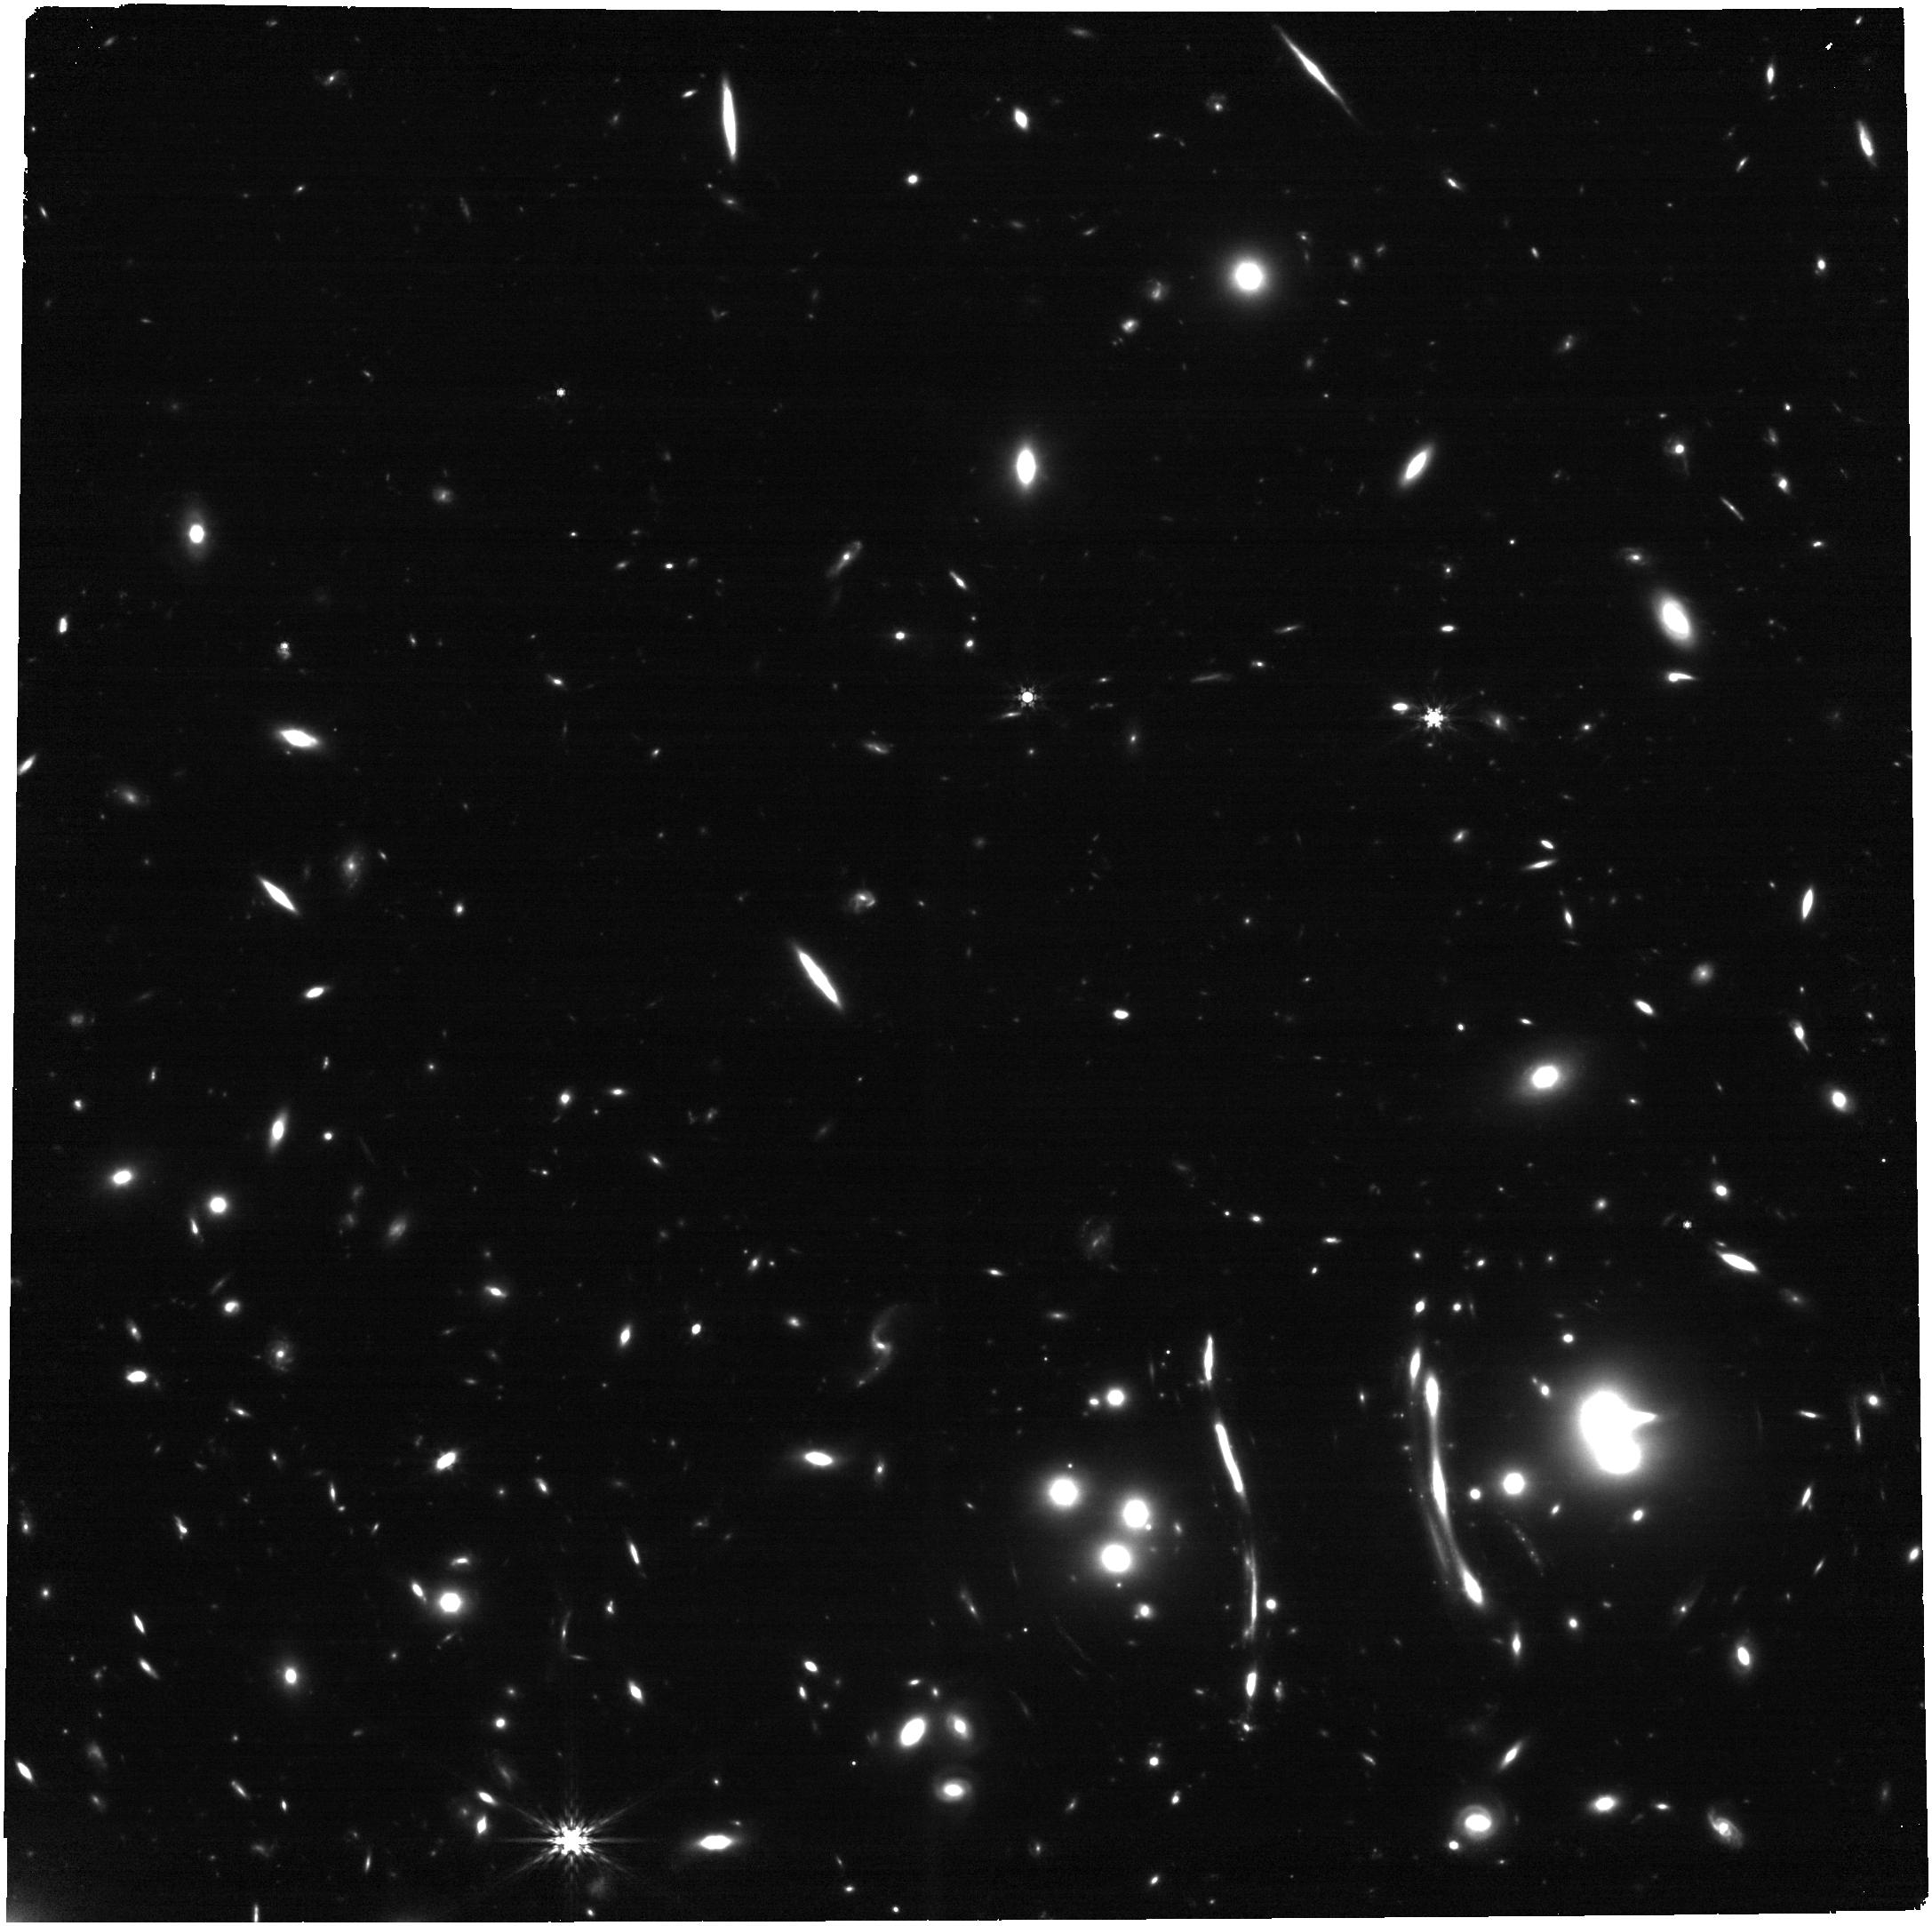
Target: SNH0pe-2b. Instrument: NIRCAM. Filter: F444W. Exposure: 20 min. Observation ID: jw04446-o002_t009_nircam_clear-f444w

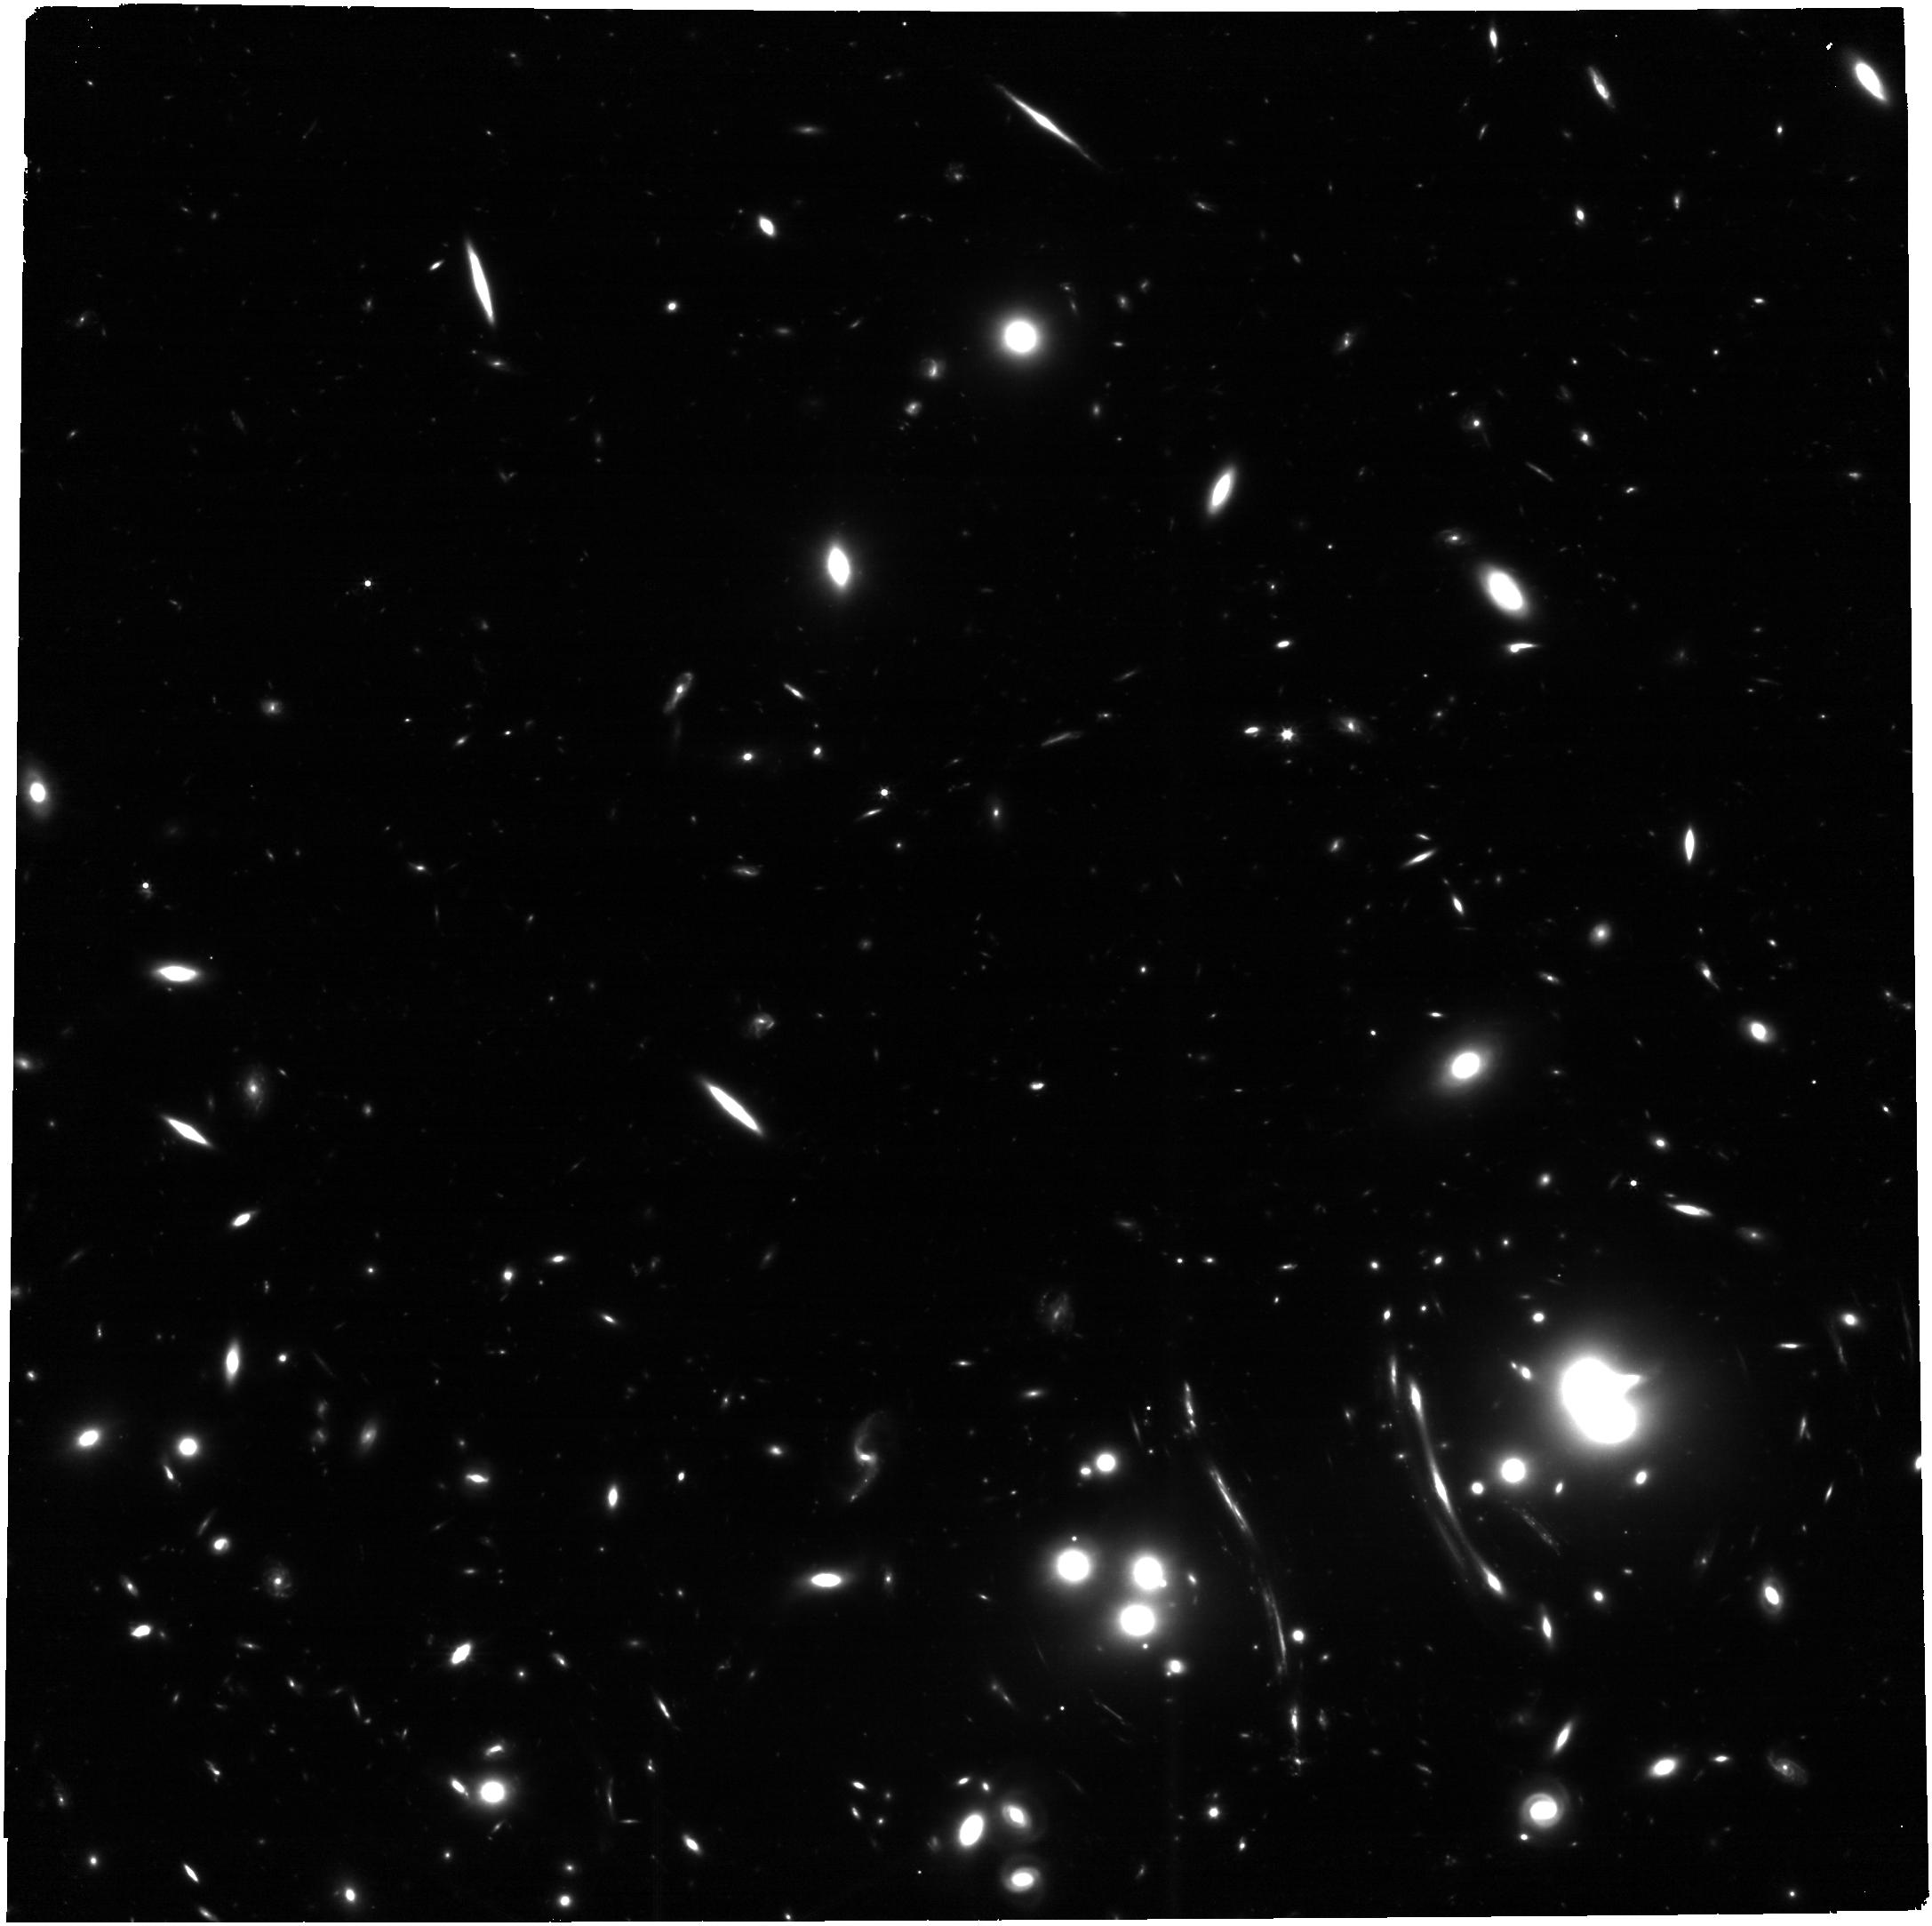
Target: SNH0pe-2b. Instrument: NIRCAM. Filter: F277W. Exposure: 29 min. Observation ID: jw04446-o003_t009_nircam_clear-f277w

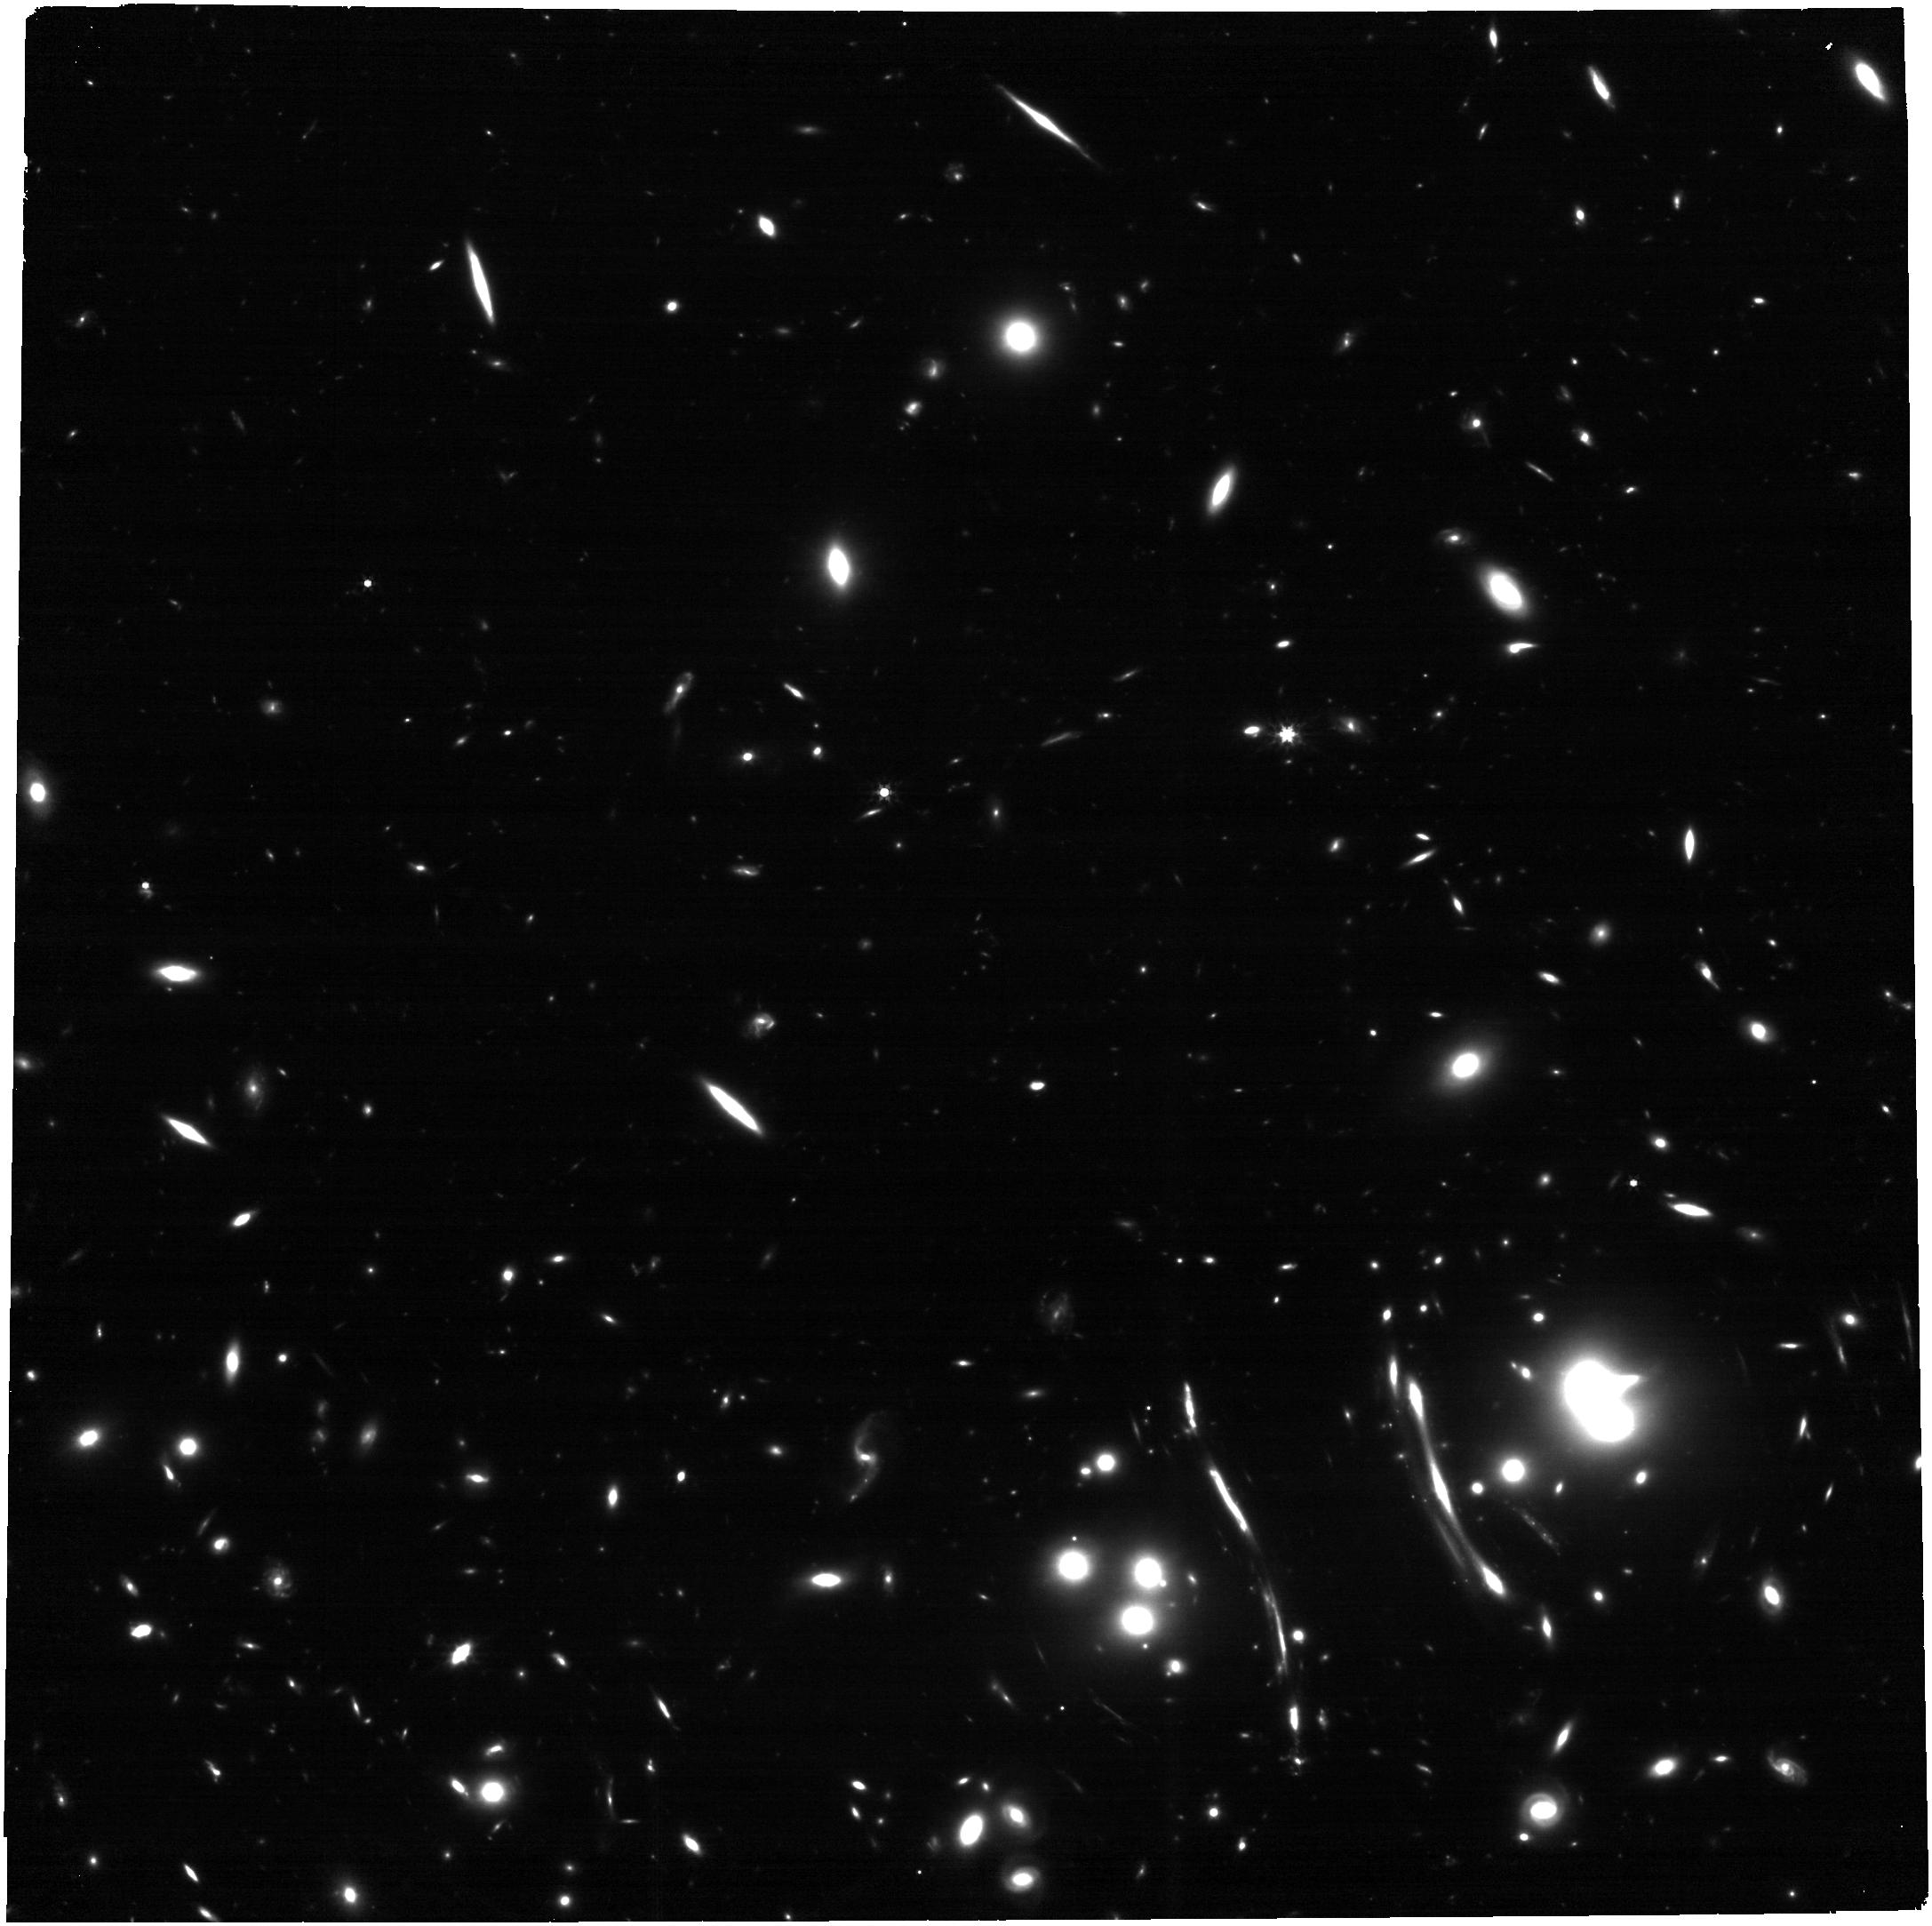
Target: SNH0pe-2b. Instrument: NIRCAM. Filter: F356W. Exposure: 20 min. Observation ID: jw04446-o003_t009_nircam_clear-f356w

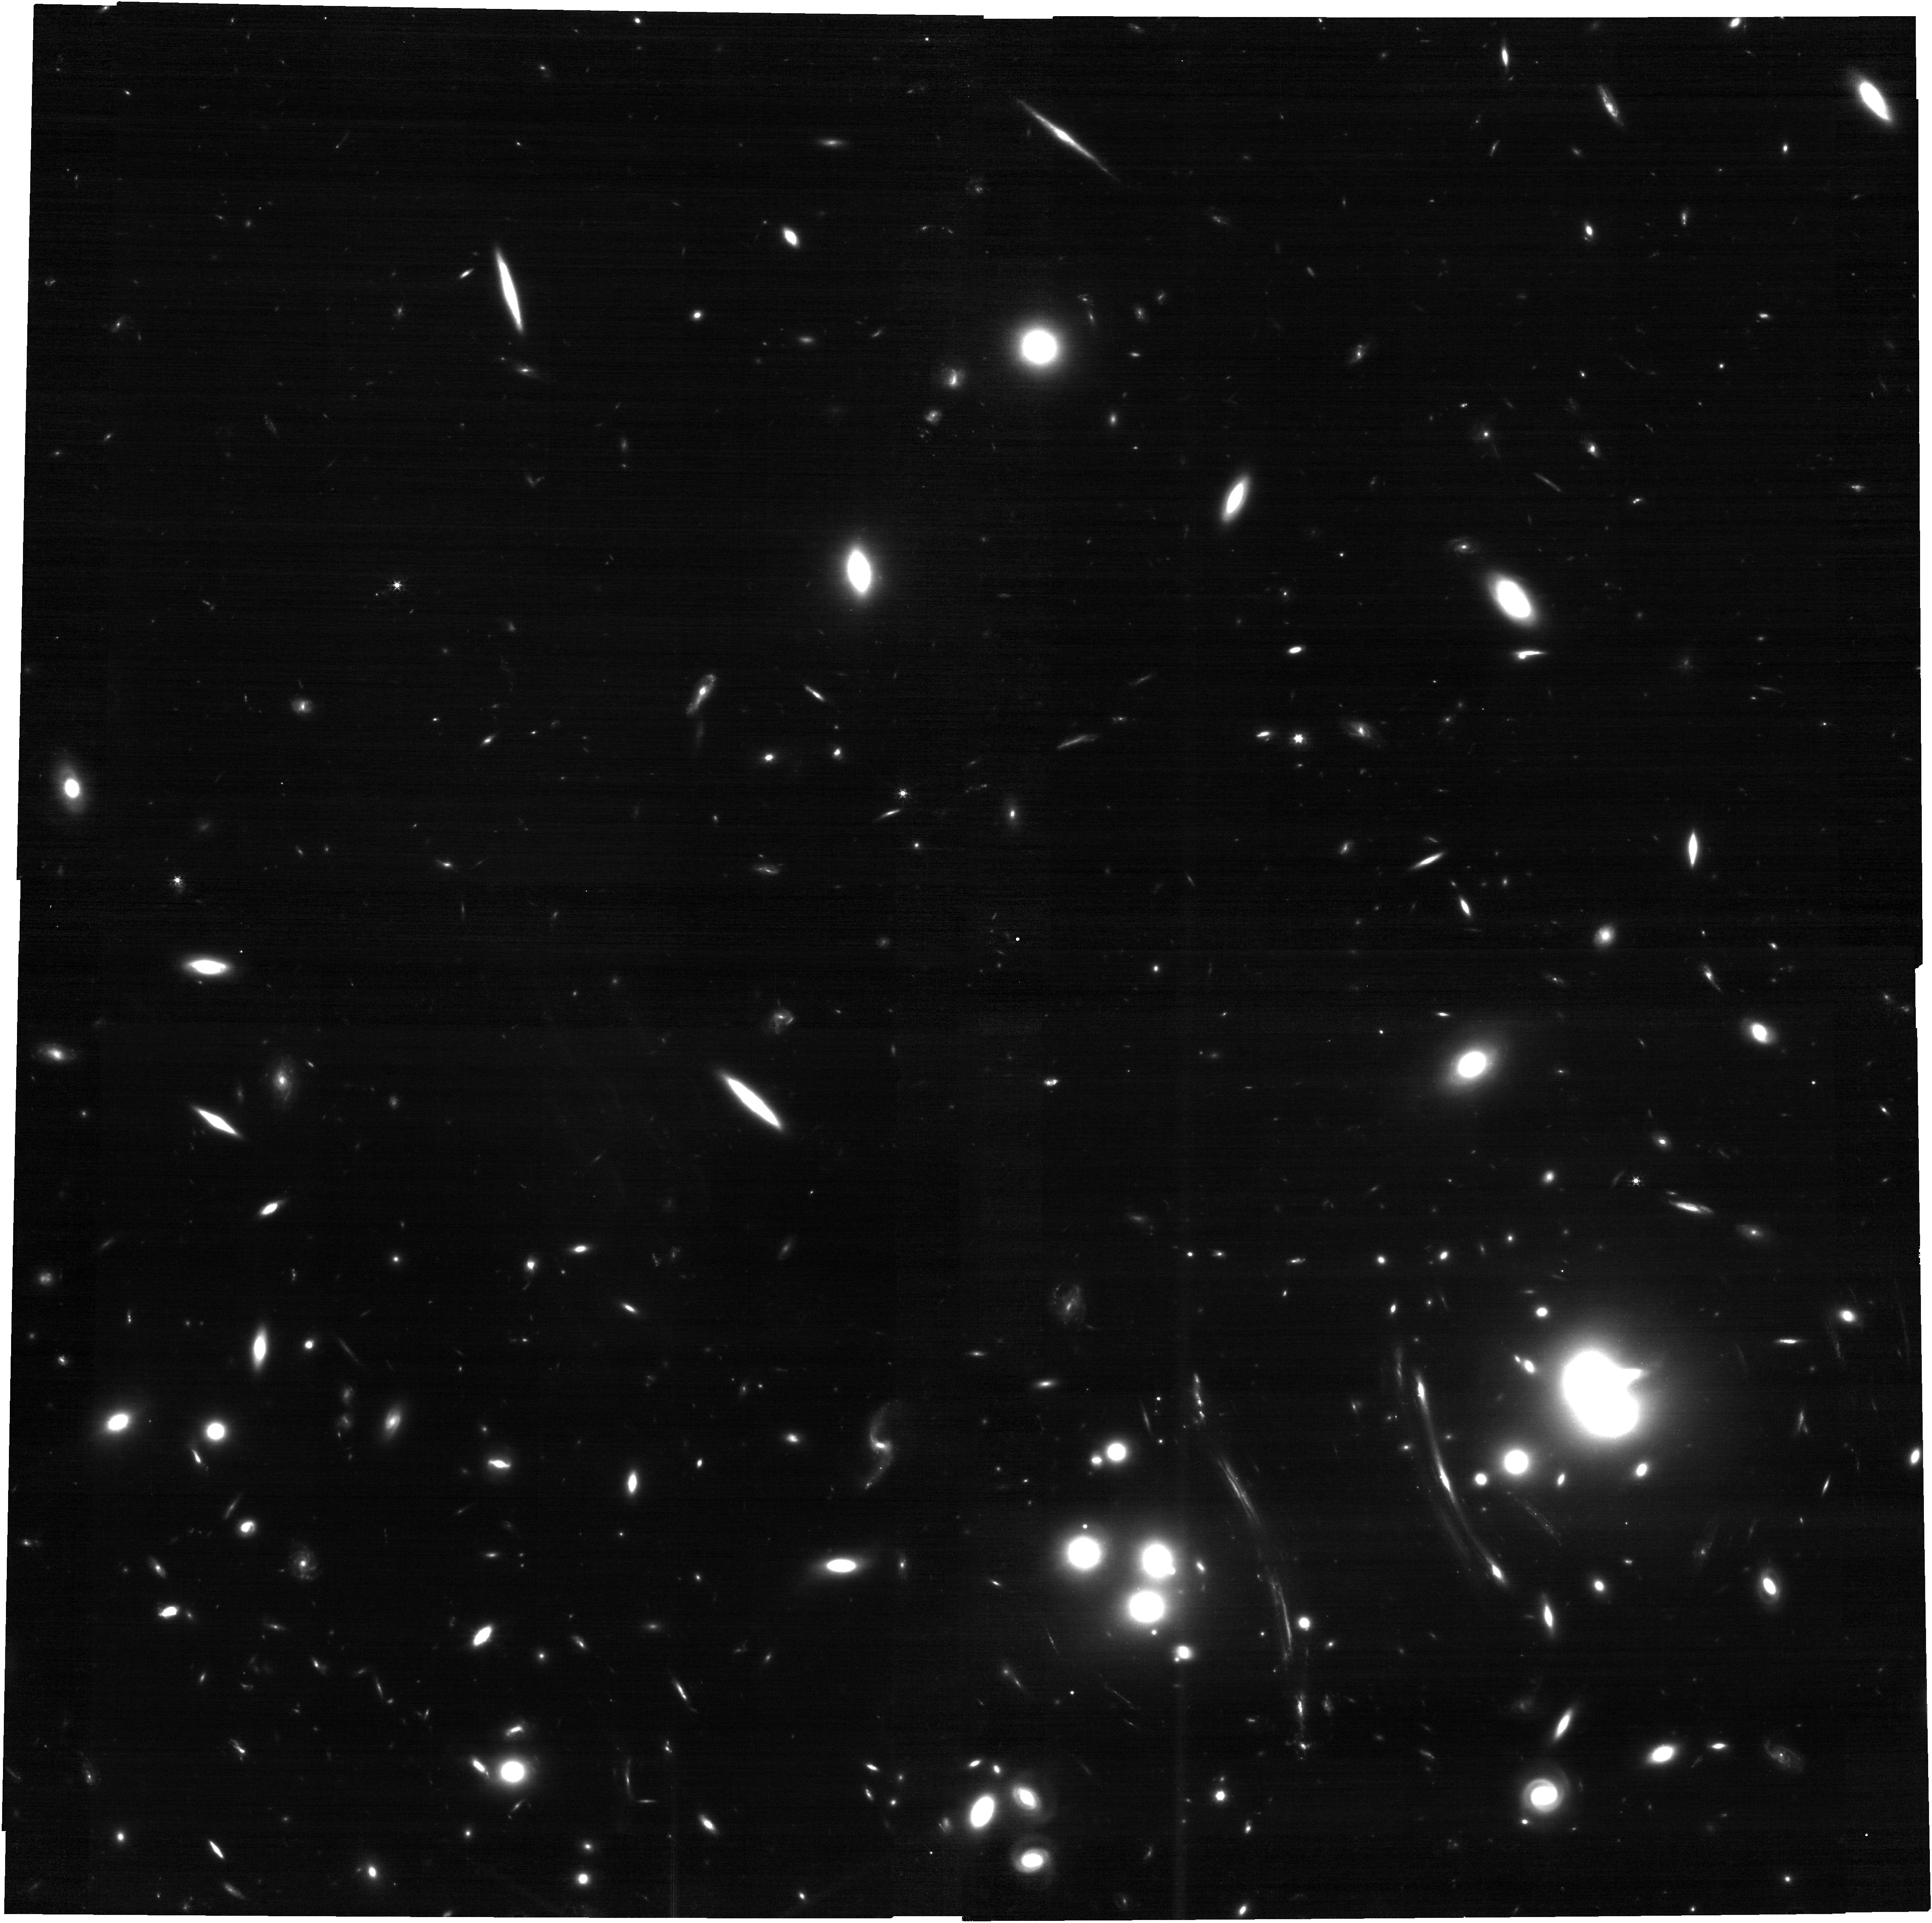
Target: SNH0pe-2b. Instrument: NIRCAM. Filter: F200W. Exposure: 29 min. Observation ID: jw04446-o003_t009_nircam_clear-f200w

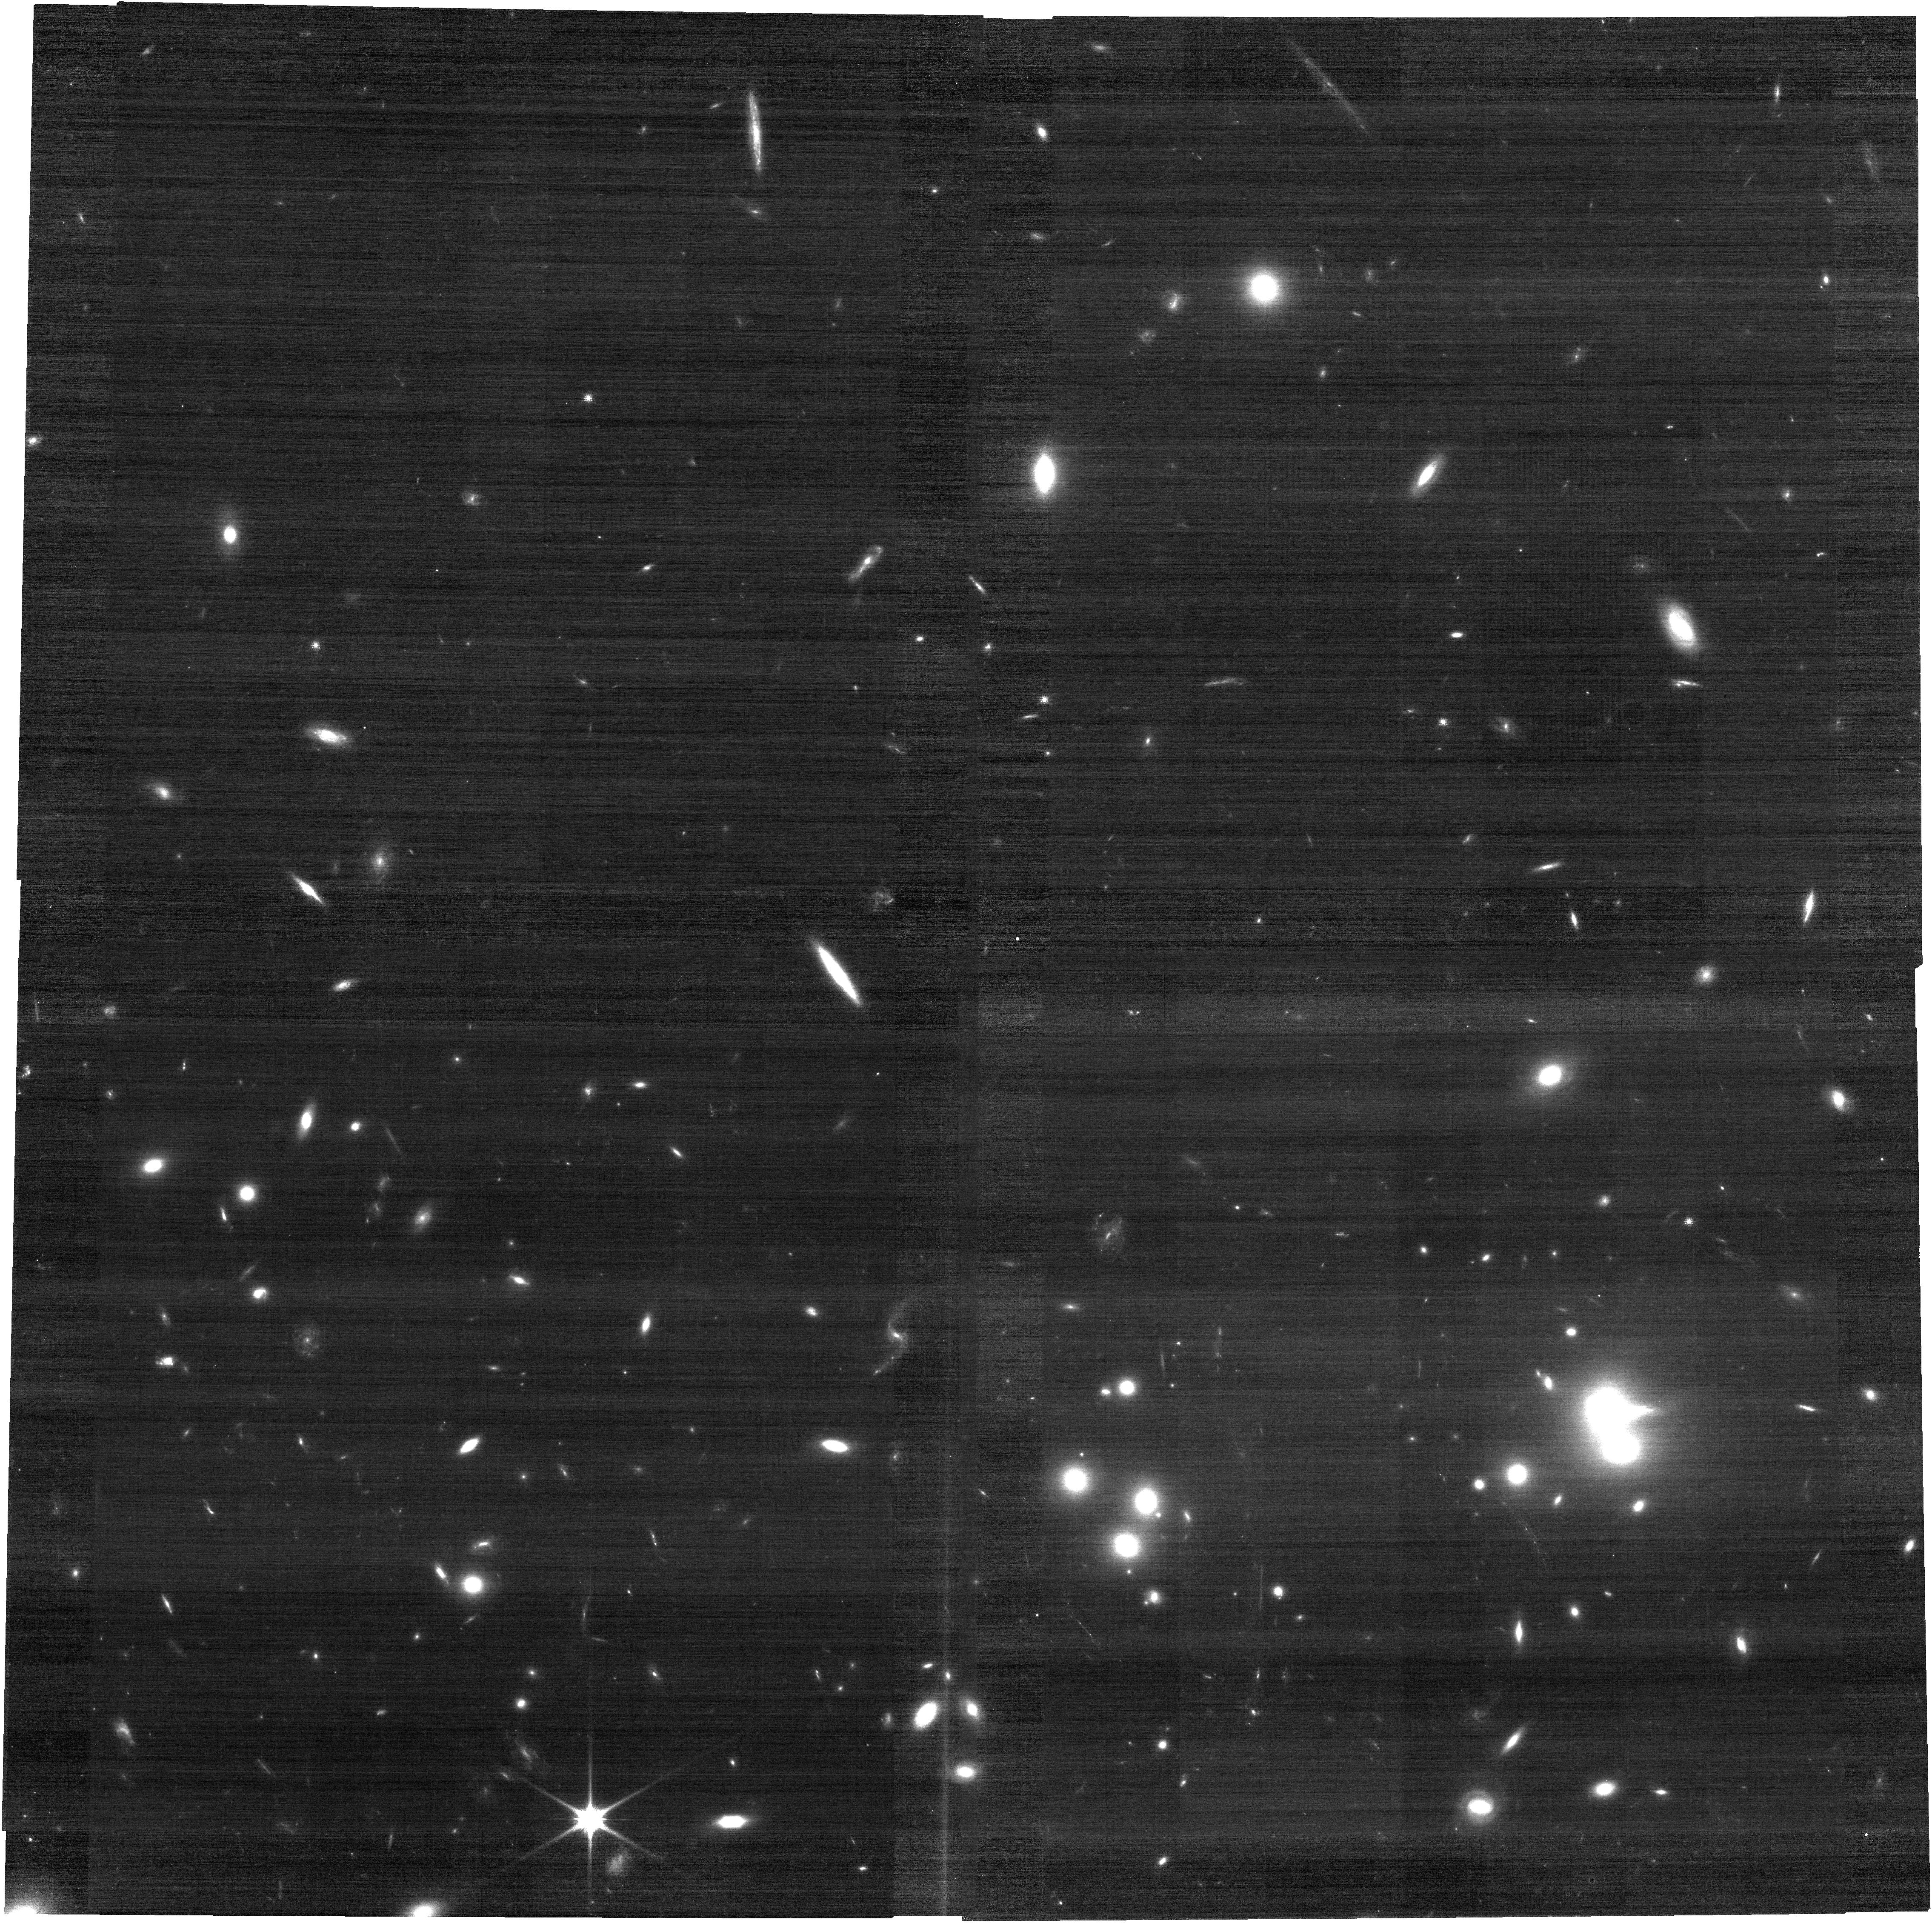
Target: SNH0pe-2b. Instrument: NIRCAM. Filter: F090W. Exposure: 20 min. Observation ID: jw04446-o002_t009_nircam_clear-f090w

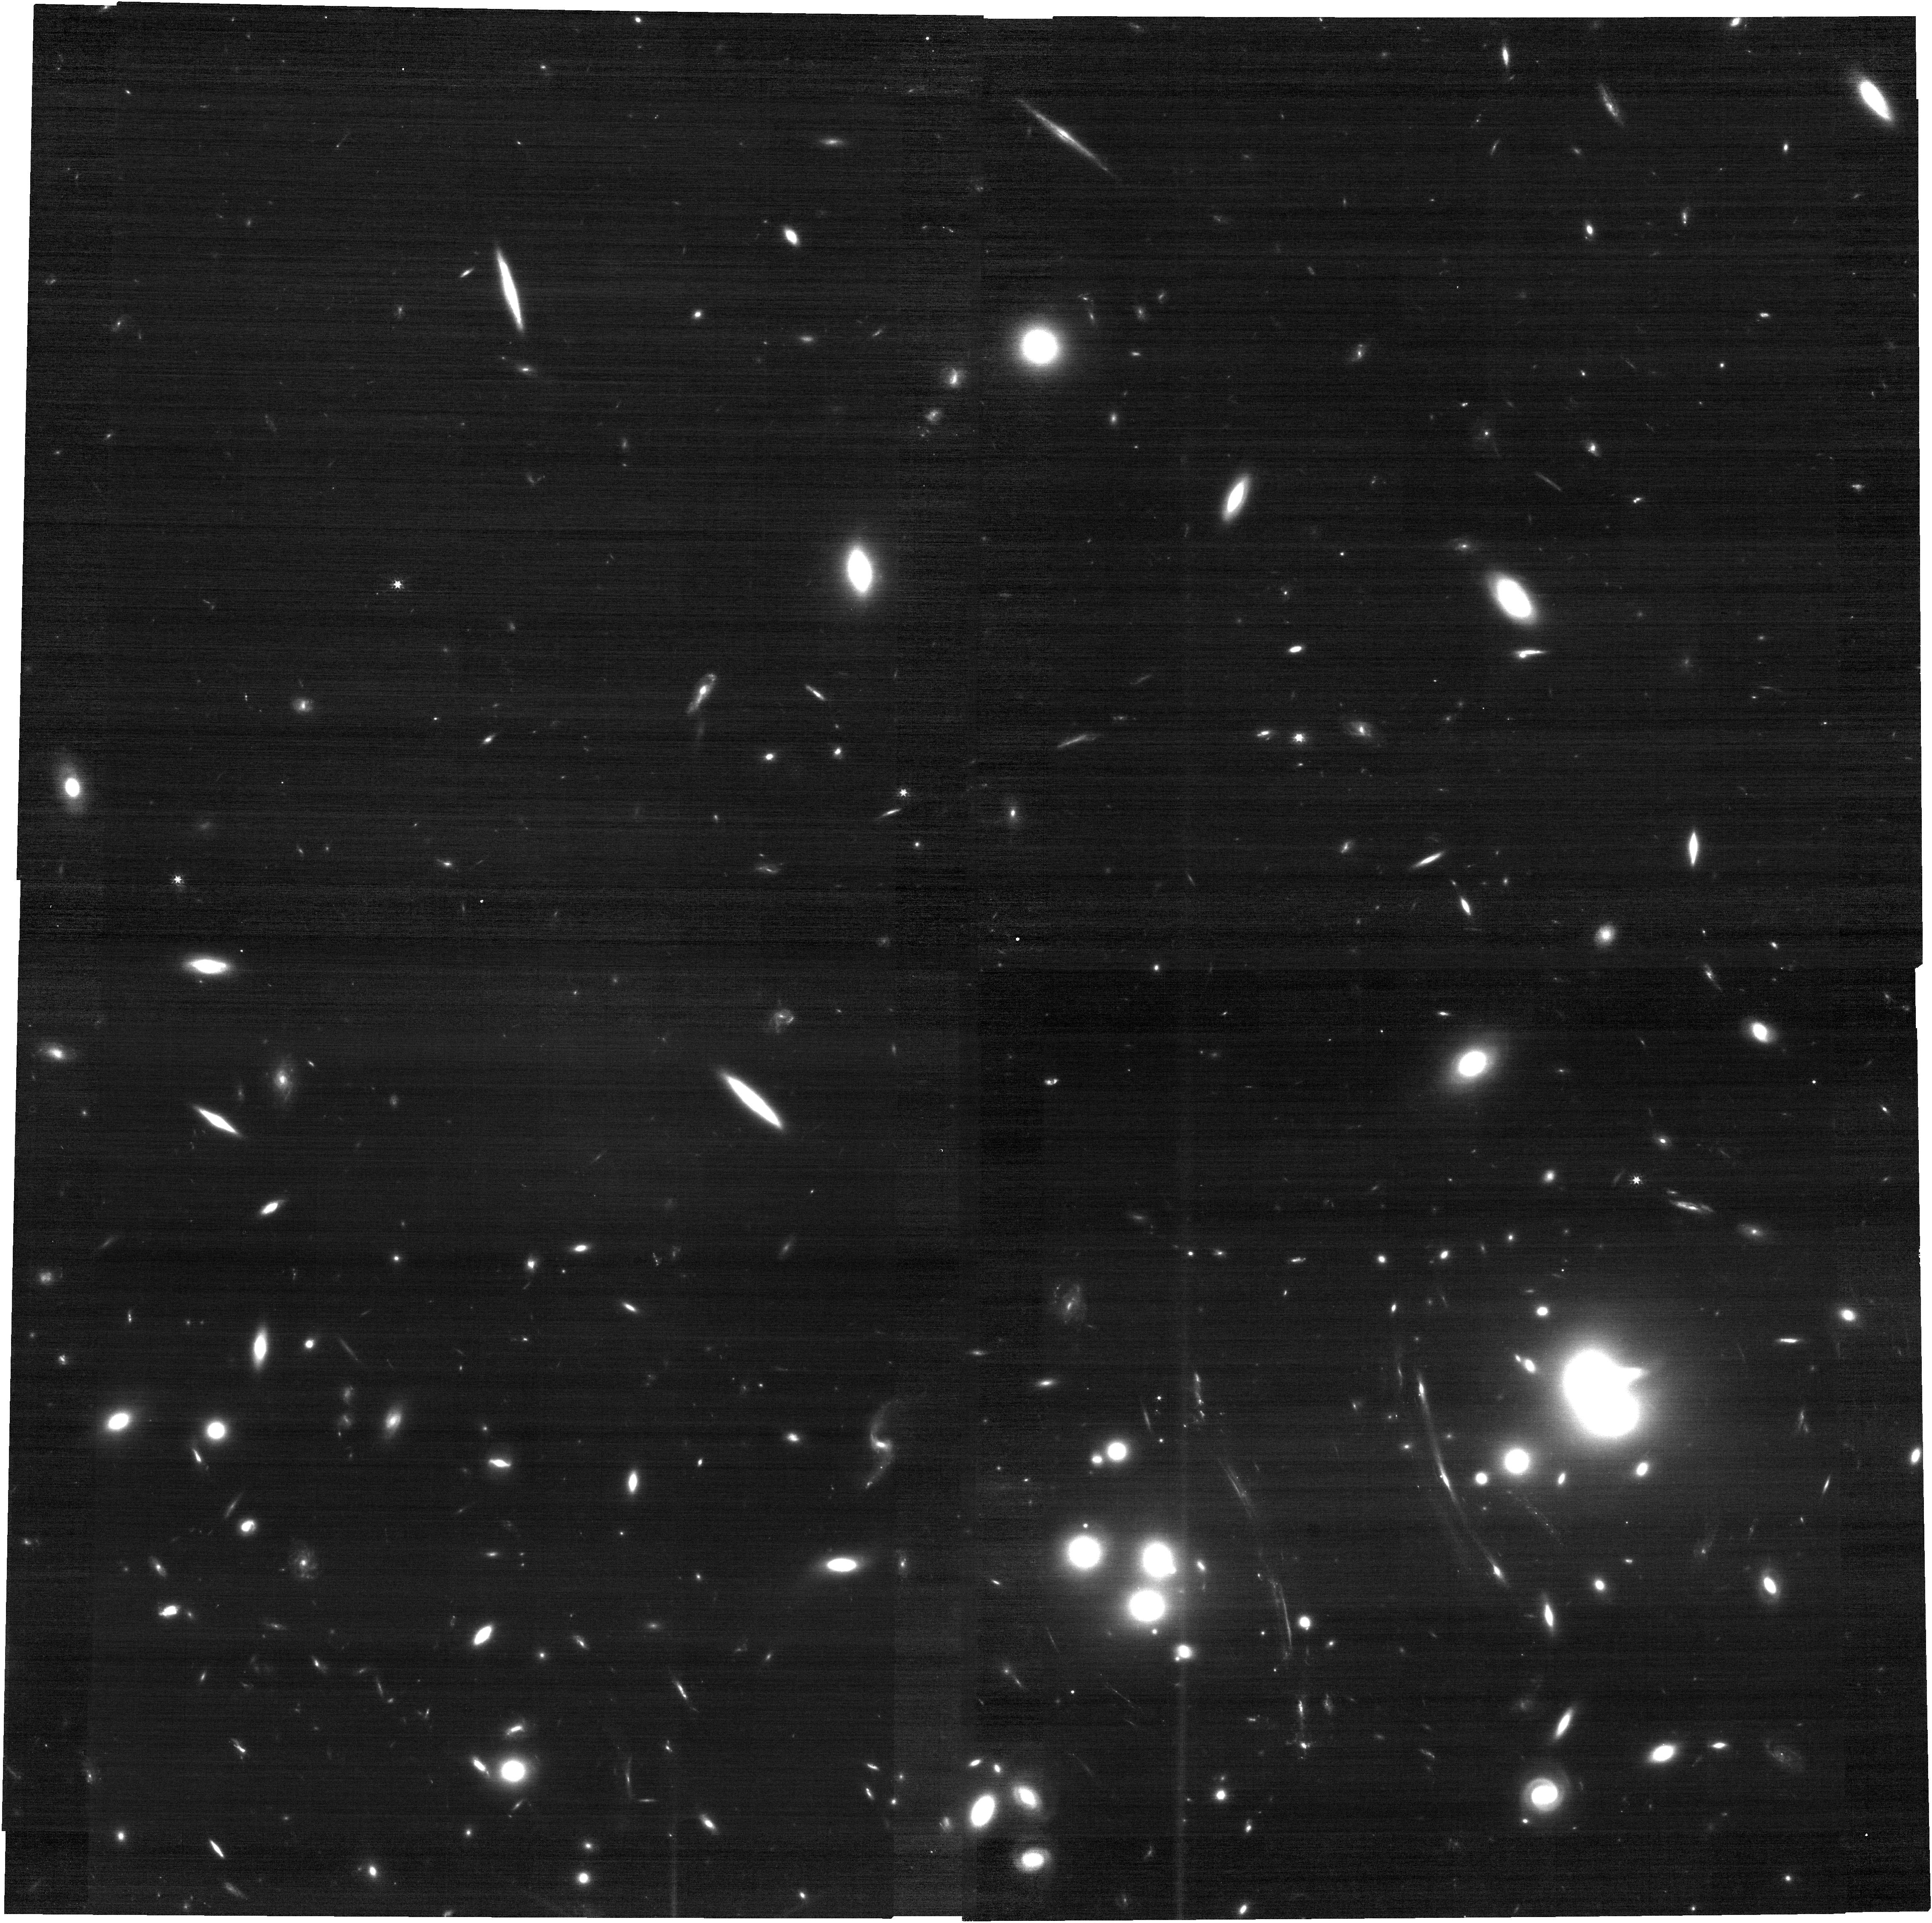
Target: SNH0pe-2b. Instrument: NIRCAM. Filter: F150W. Exposure: 20 min. Observation ID: jw04446-o003_t009_nircam_clear-f150w

SN H0pe: Independent Measurement of H0 by the Time Delay of a Multiply-imaged Supernova (PI: Frye, Brenda Louise)

We serendipitously discovered a bright (AB ~ 24 mag), z~2 supernova (SN) Ia candidate in JWST/NIRCam imaging acquired on 2023 March 30 that is triply-imaged (2a, 2b, 2c) and named "H0pe." Follow-up is time critical: if confirmed, SN H0pe matches the highest redshift SN Ia ever discovered, and offers the extremely rare opportunity to measure H0 using time delays from a multiply-imaged SN Ia but with reduced systematics because of cluster-scale lensing. JWST rapid follow-up observations are needed to: 1) Measure the time delay of a multiply-imaged SN Ia. The model light curves predict for 2a to be already fading but still detectable to SNR~5, and 2b and 2c to be caught between the first and second IR peaks. Image 2b will peak again May 12-June 12 and be brightest in F277W, requiring JWST (before the visibility cutoff on May 31); 2) The time delays (~50 and ~100 days) are long enough to enable a direct H0 measurement with ~10% precision, with systematics distinct from alternative probes and galaxy-scale time delay cosmography. SN H0pe is only the second multiply-imaged SN with these characteristics, and the first of probable Type Ia; 3) Analyze SN Ia spectrum. Crucial diagnostic absorption lines redshift to wavelengths >1.8 microns, requiring NIRSpec. Applying the best-fit time delays from our most precise lens model yields a Type Ia classification probability of >90%. The spectrum is needed to assign the SN type. SN H0pe promises an unambiguous measurement of H0, and it matches the record for the brightest (magnification factor up to 10) and most distant SN Ia. This is a unique opportunity and must not be lost.